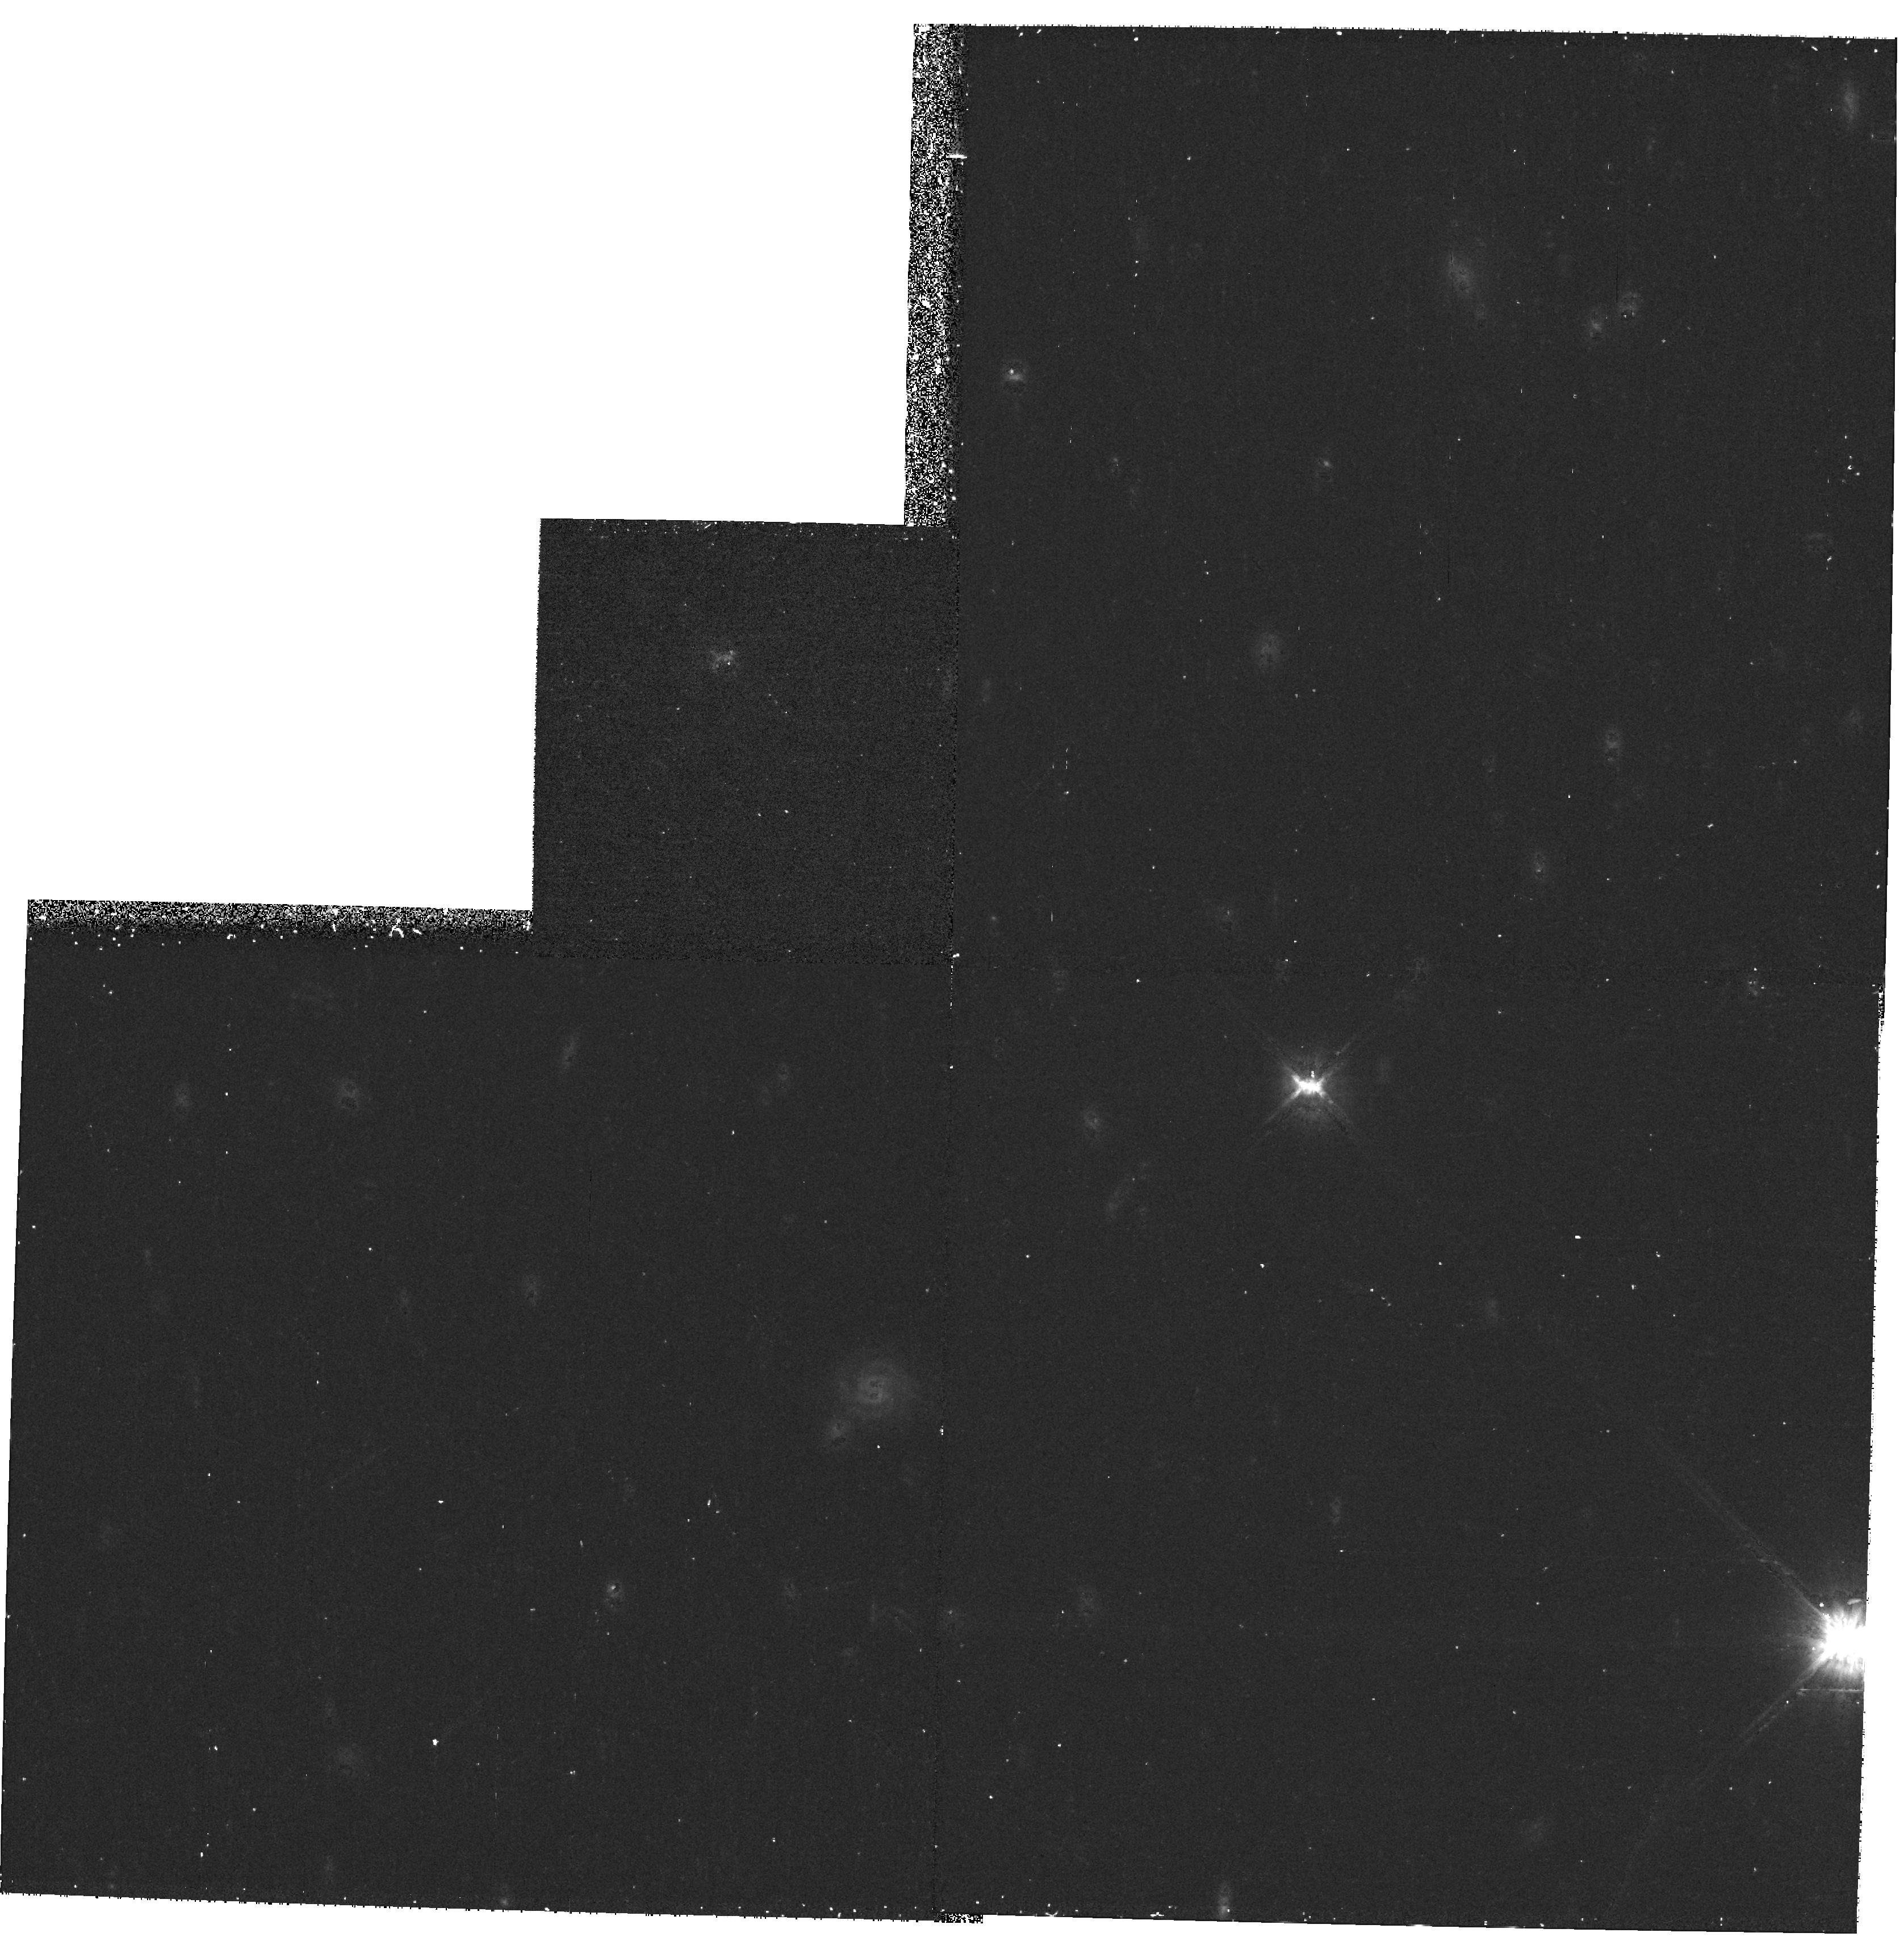
Target: SN2000B4
Instrument: WFPC2/PC
Filter: F814W
Exposure: 22 min
Observation ID: hst_8641_42_wfpc2_pc_f814w_u66t42

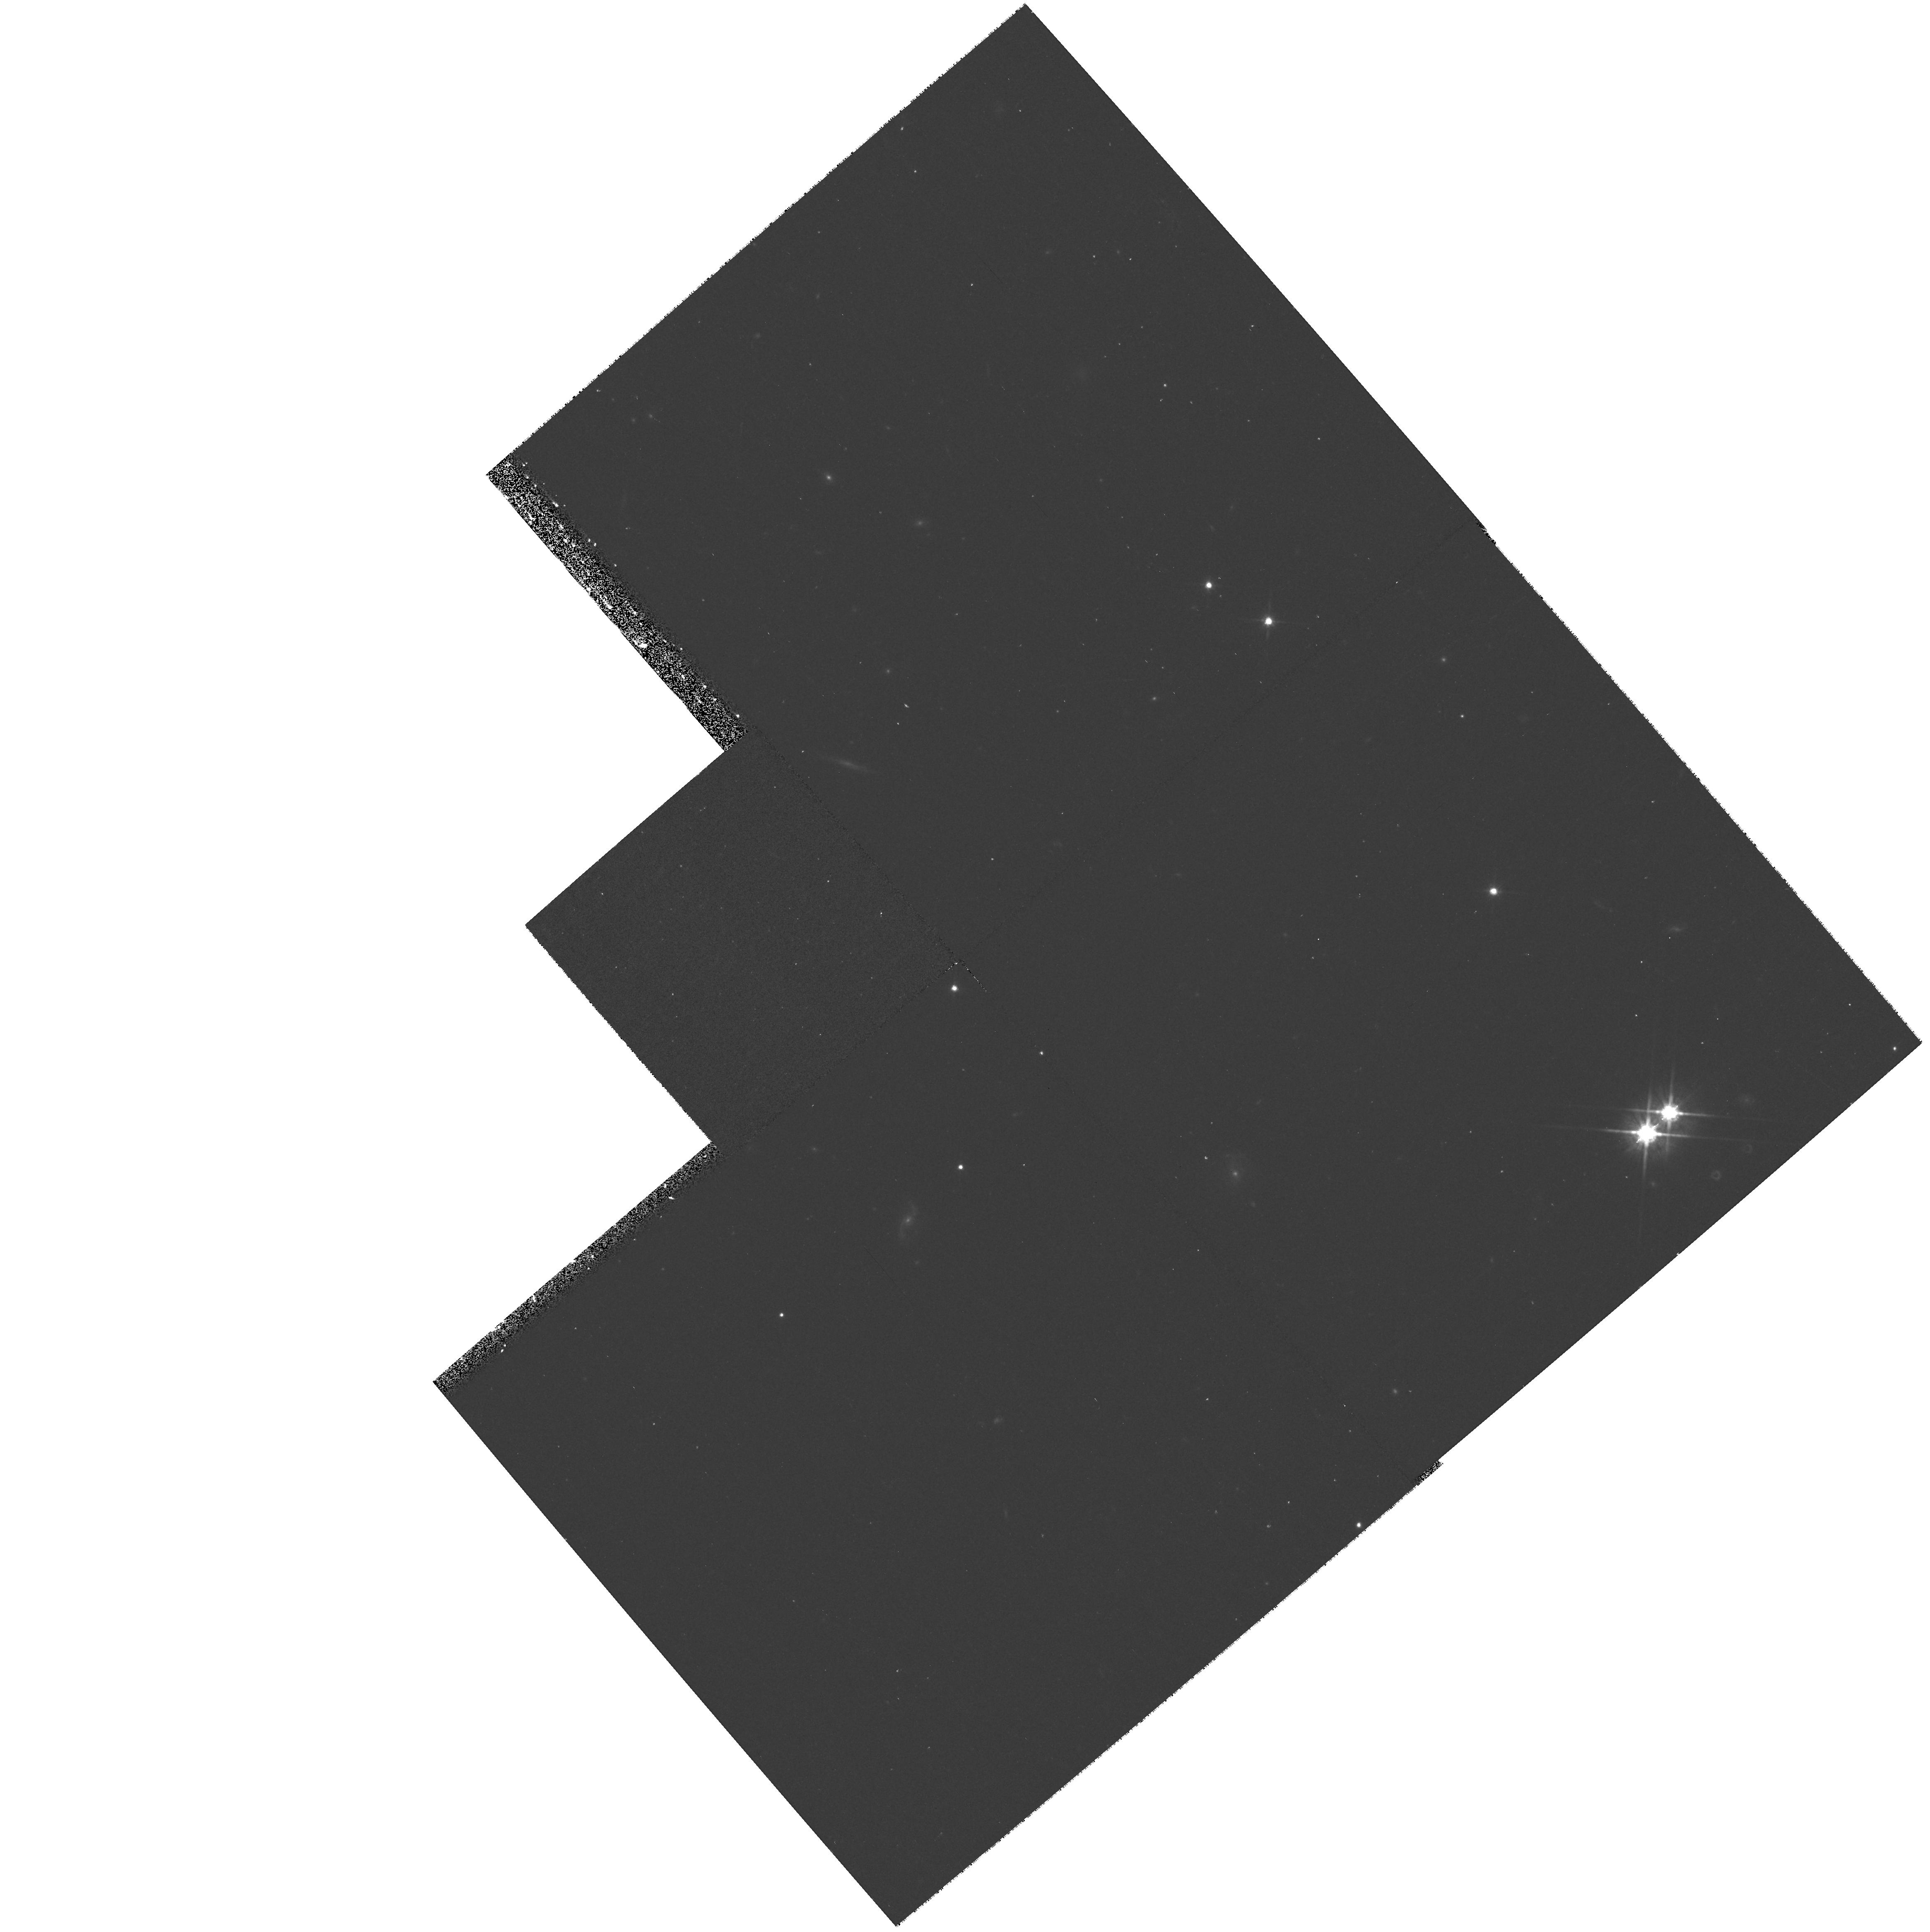
Target: SN2000A2
Instrument: WFPC2/PC
Filter: F814W
Exposure: 20 min
Observation ID: hst_8641_23_wfpc2_pc_f814w_u66t23

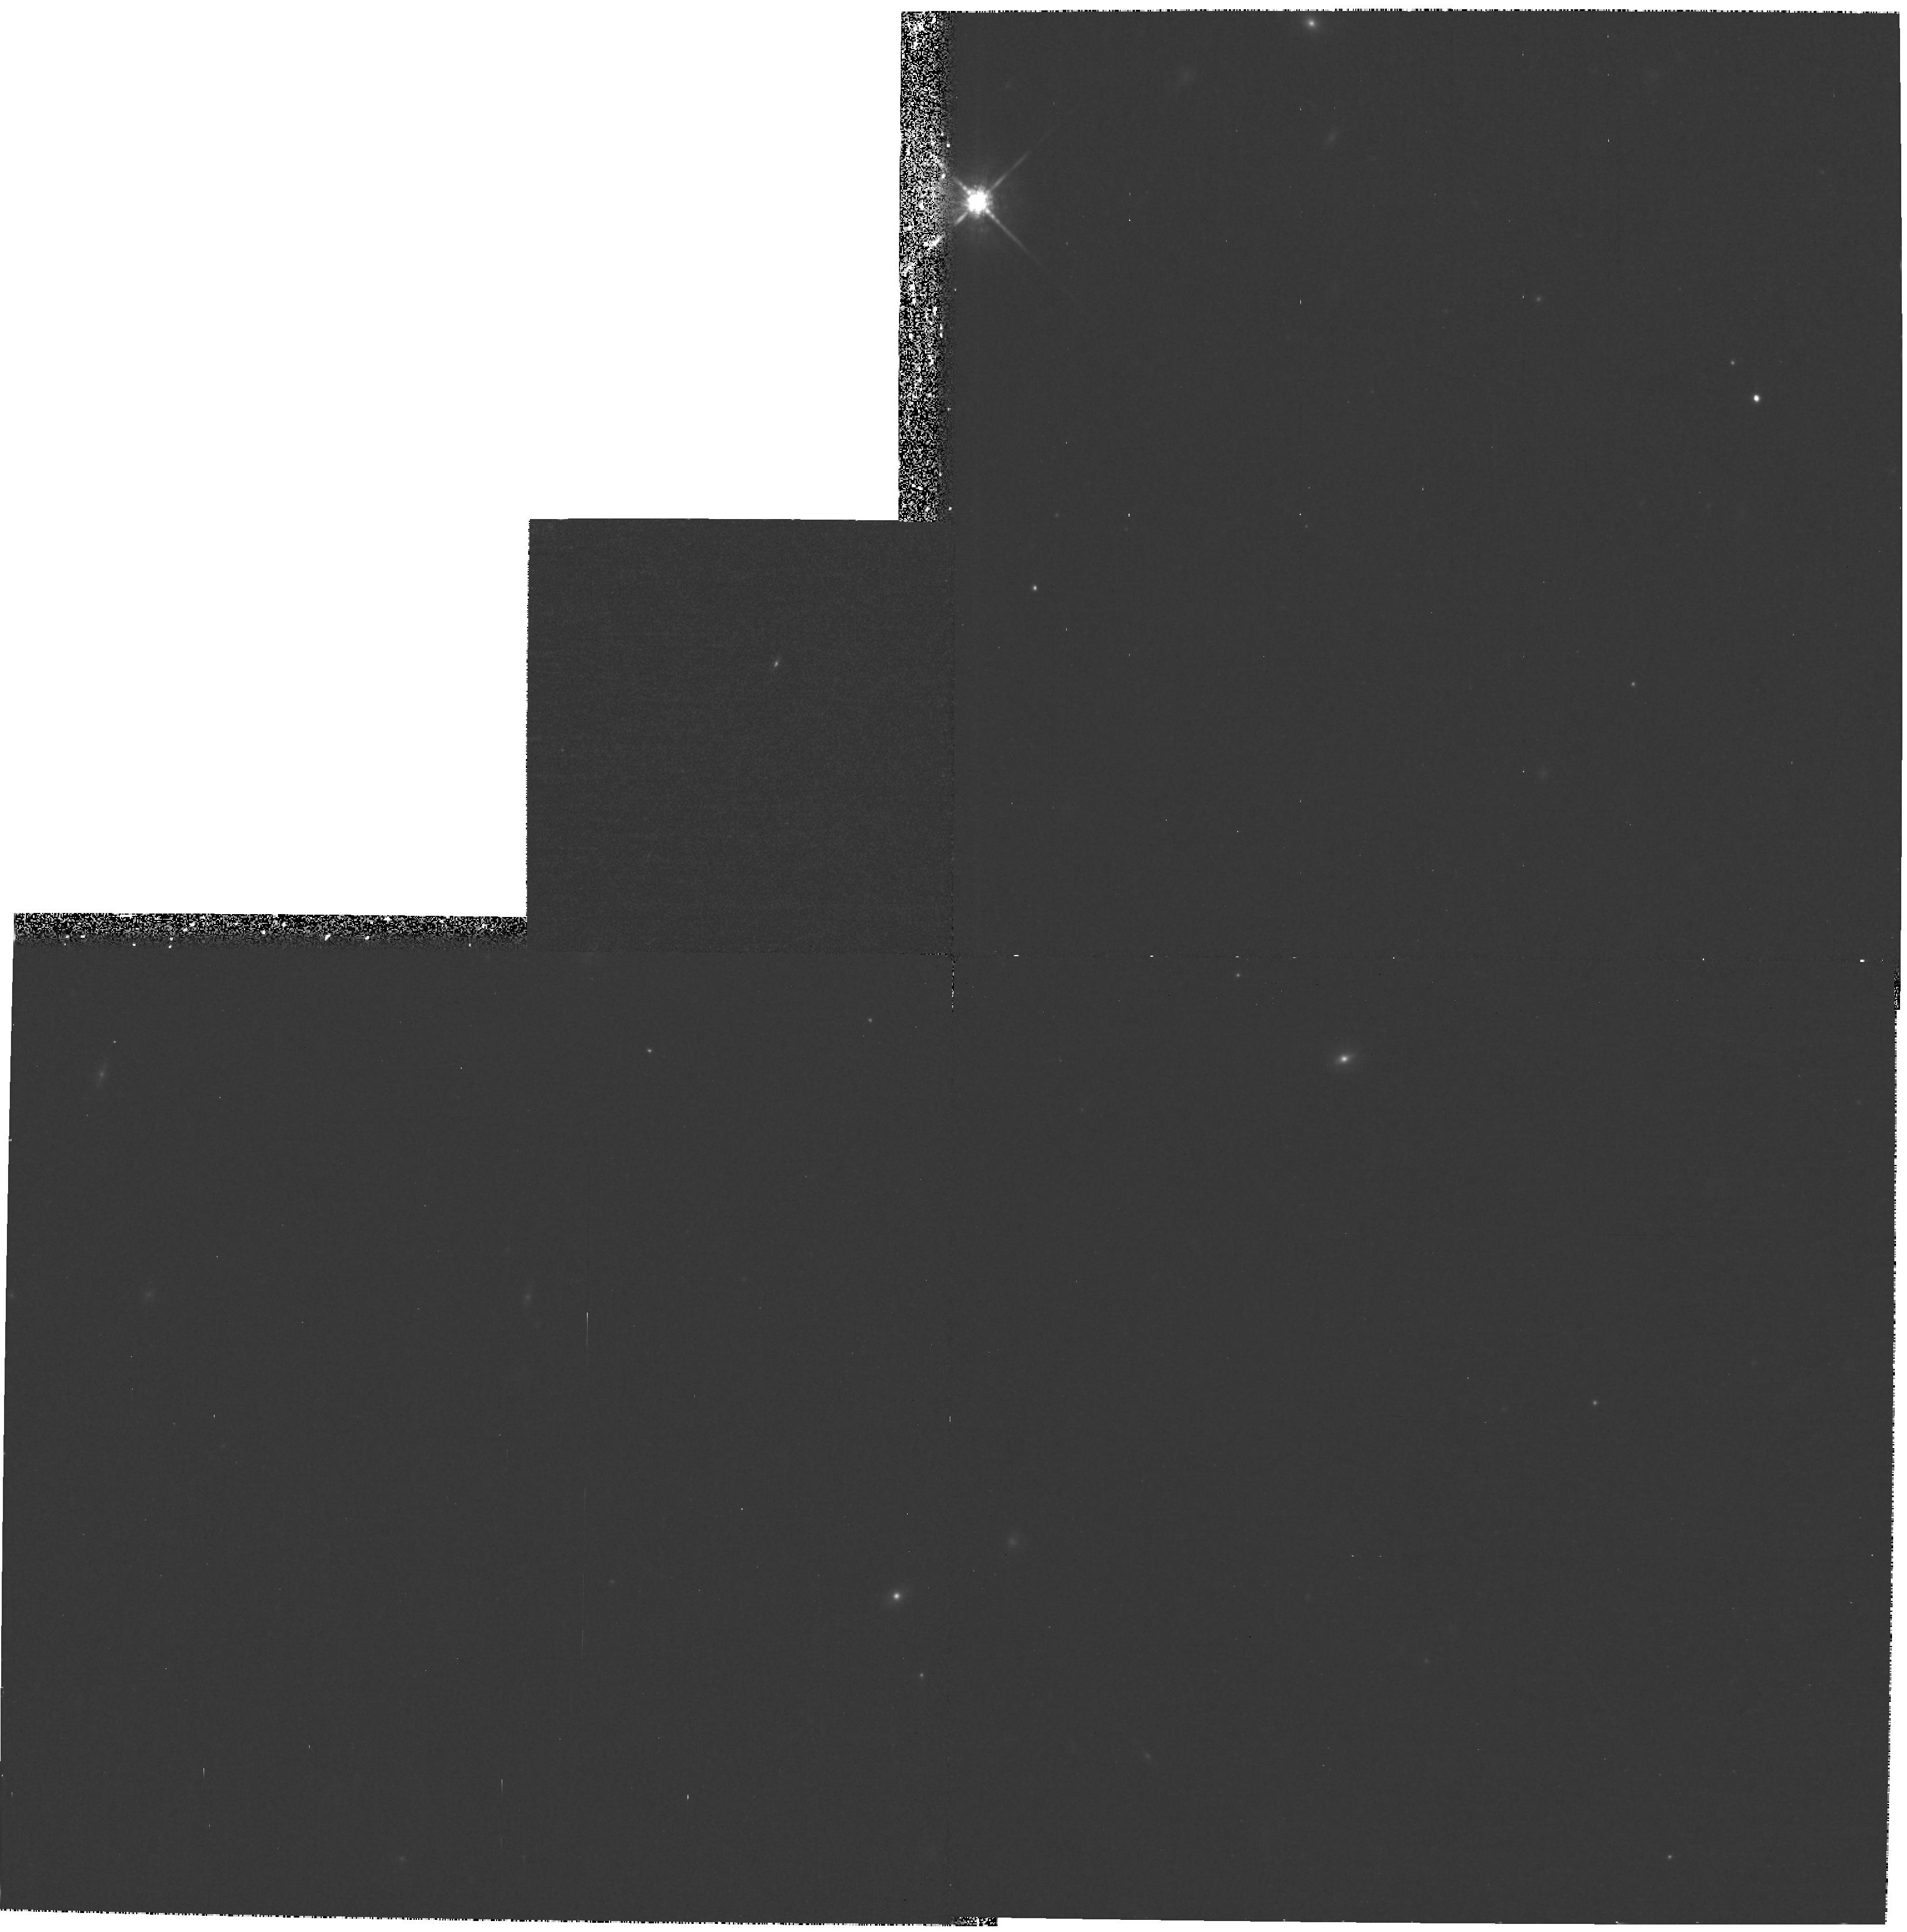
Target: SN2000B3
Instrument: WFPC2/PC
Filter: F850LP
Exposure: 43 min
Observation ID: hst_8641_32_wfpc2_pc_f850lp_u66t32

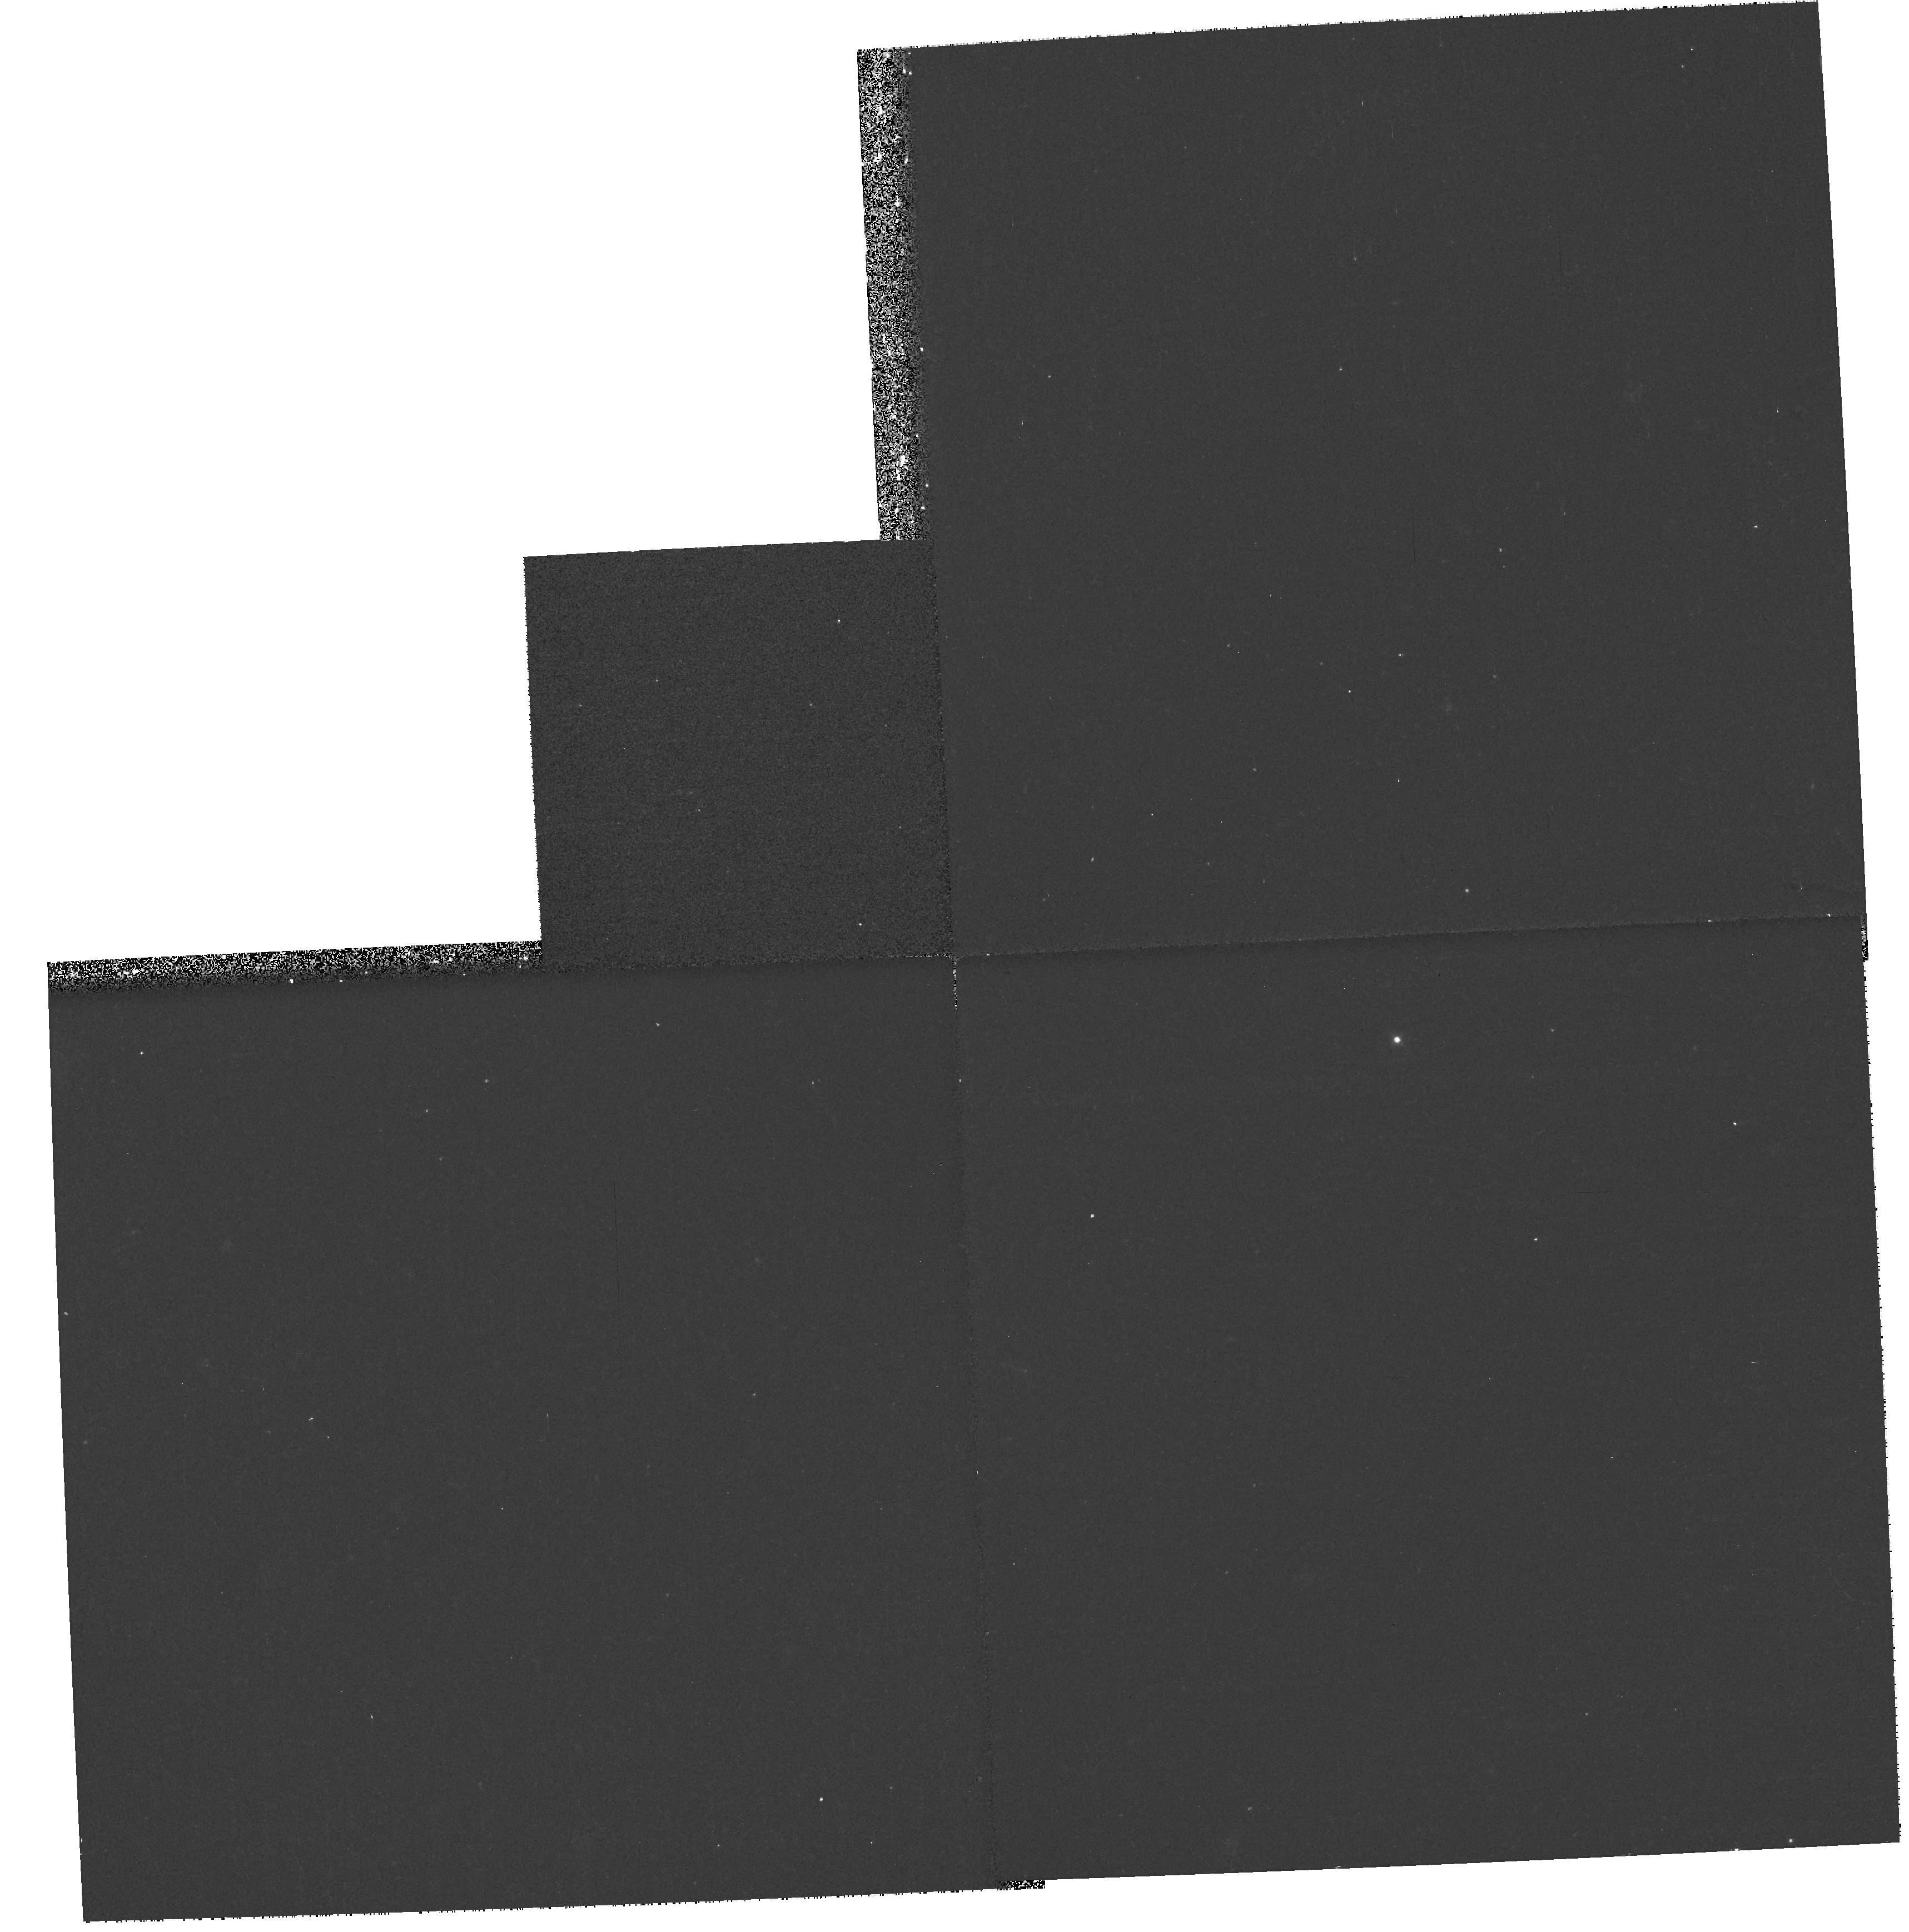
Target: SN2000C5
Instrument: WFPC2/PC
Filter: F450W
Exposure: 13 min
Observation ID: hst_8641_51_wfpc2_pc_f450w_u66t51

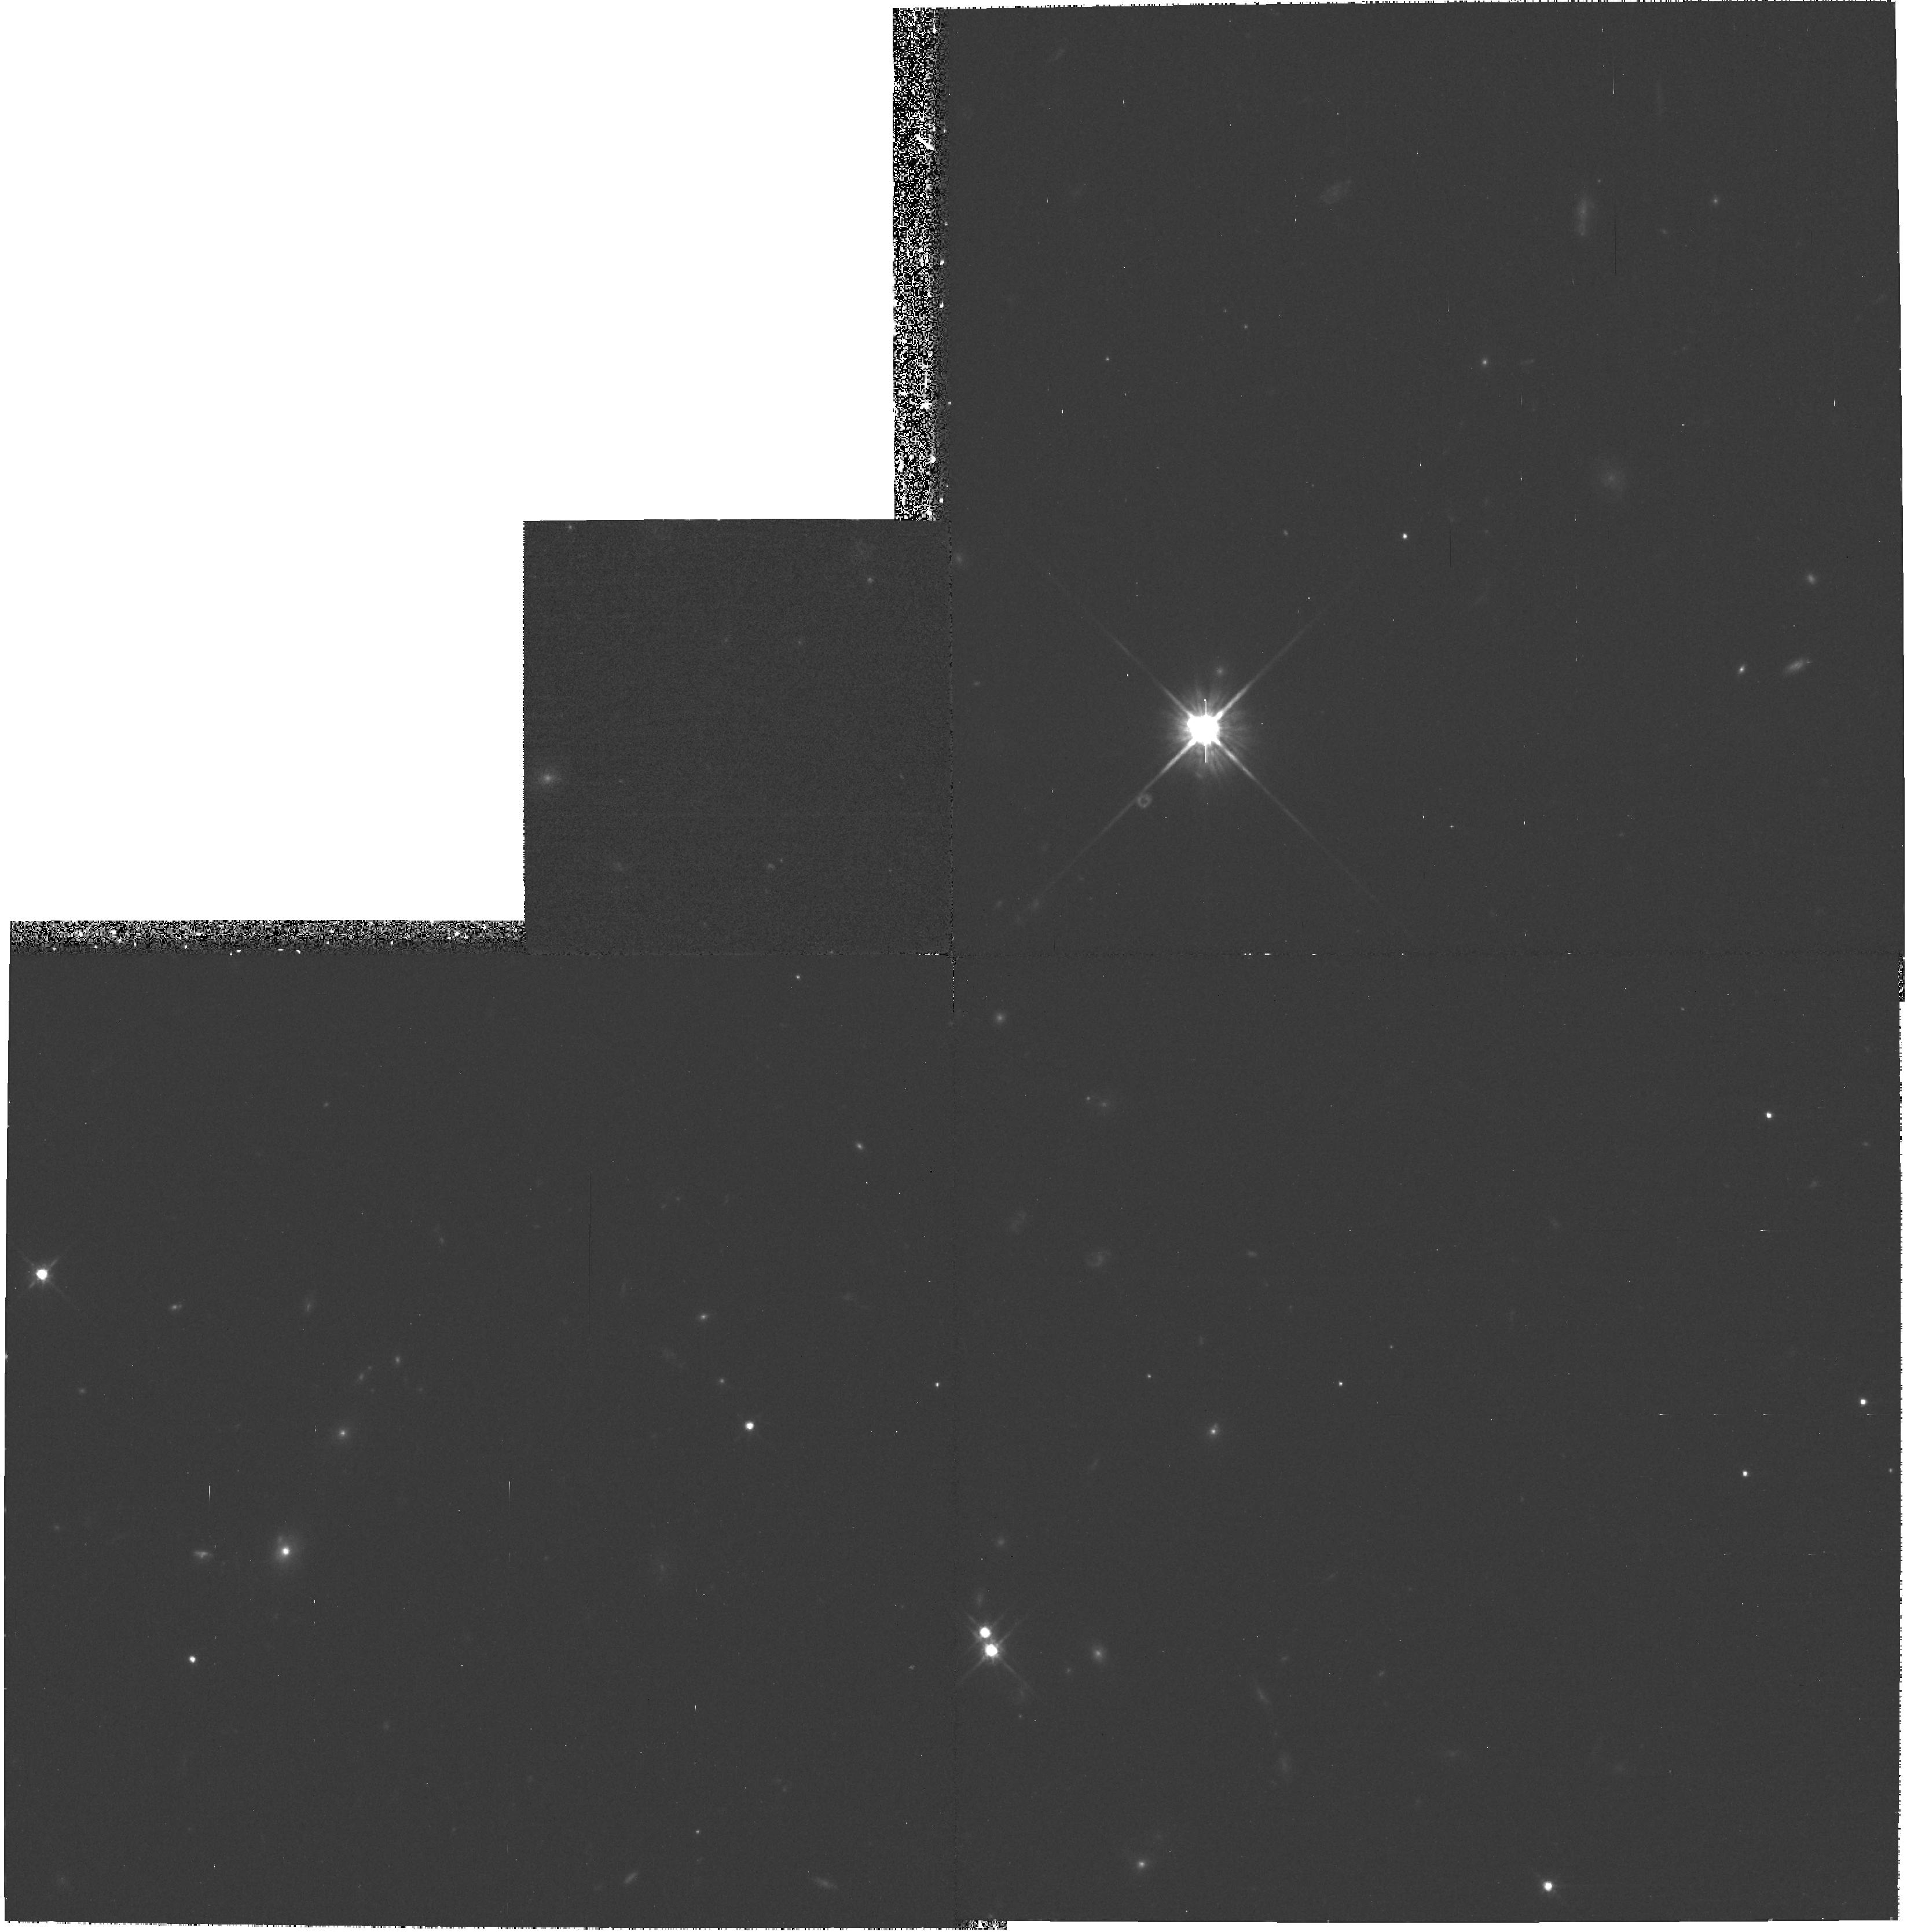
Target: SN2000C6
Instrument: WFPC2/PC
Filter: F814W
Exposure: 33 min
Observation ID: hst_8641_64_wfpc2_pc_f814w_u66t64

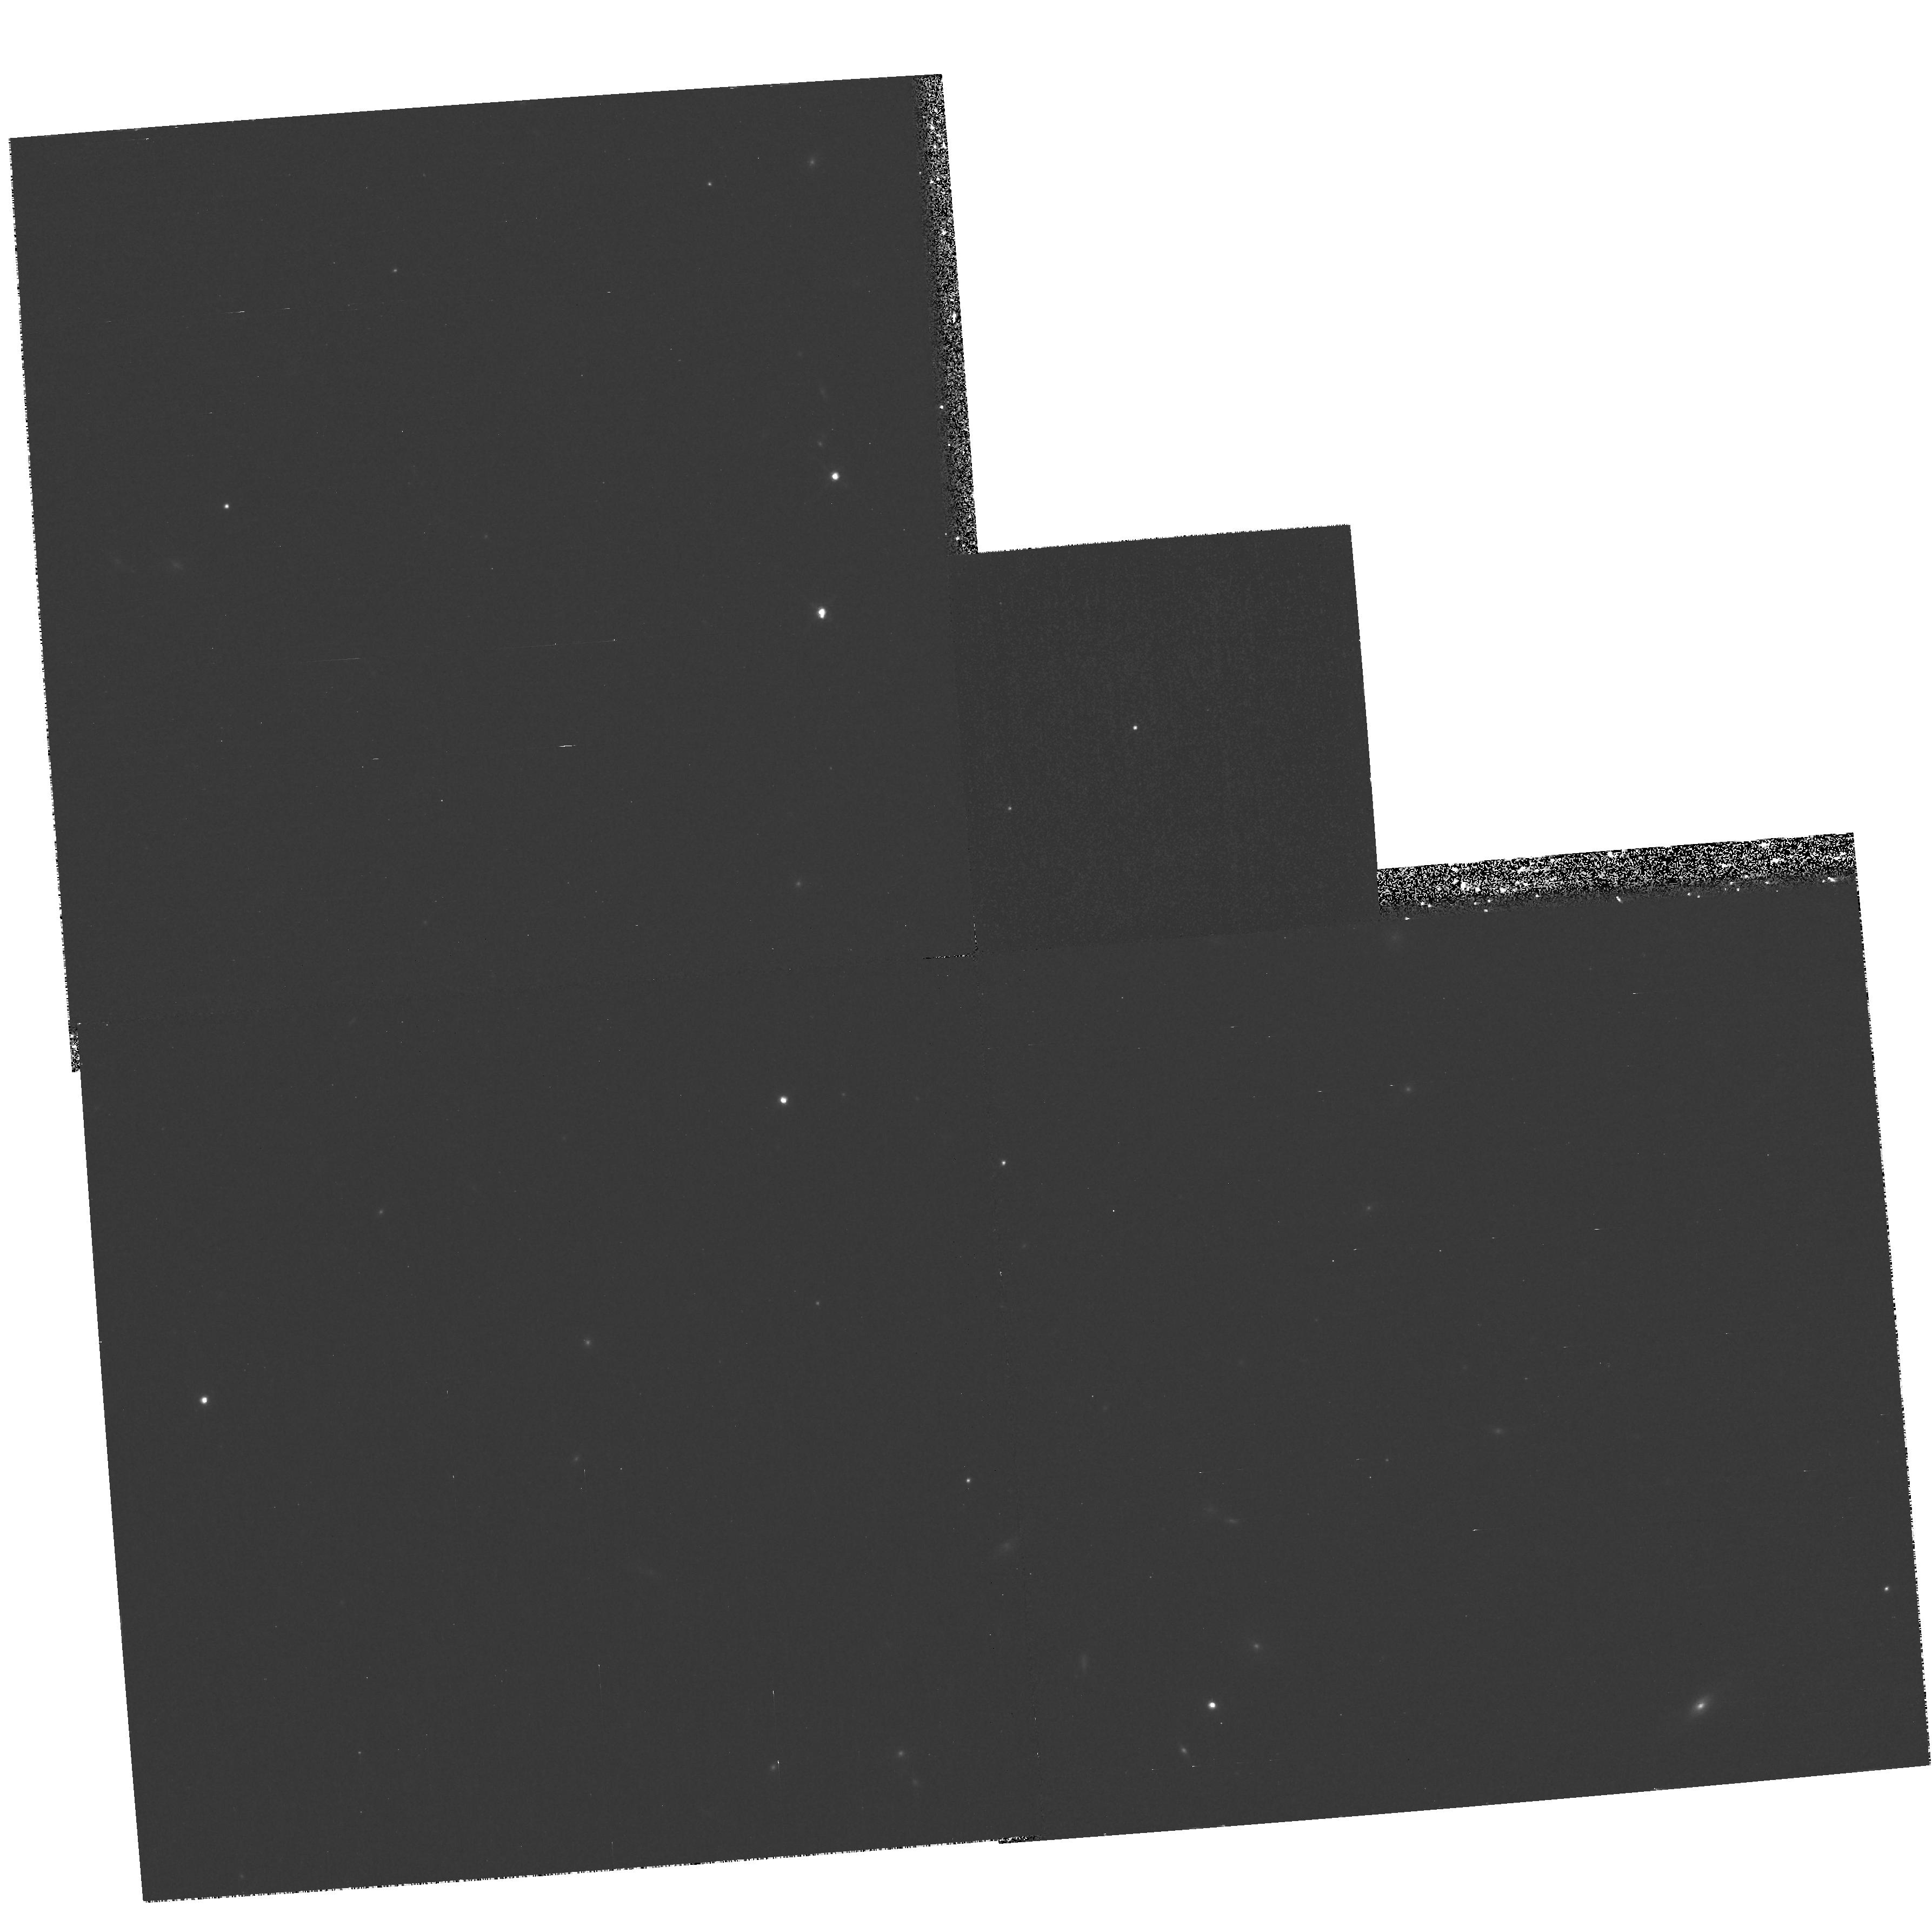
Target: SN2000D7
Instrument: WFPC2/PC
Filter: F850LP
Exposure: 40 min
Observation ID: hst_8641_72_wfpc2_pc_f850lp_u66t72

Testing the Accelerating Universe (PI: Schmidt, Brian)

Type Ia supernovae provide evidence for an accelerating universe: an extraordinary result that needs to be rigorously tested. The two chief alternatives to a cosmological source for the observed shape of the high-z Hubble diagram (z >= 0.4) are dust that absorbs, but does not redden much, and intrinsic changes in the luminosity of distant supernovae due to the age of the stellar population or the chemical composition of the progenitor stars. We propose to test the generic predictions of composition models and the specific predictions of dust models through very wide wavelength coverage UBVRI observations of 7 supernovae near z = 0.5. These observations, with precise restframe UBVR from HST and restframe I from large groundbased telescopes, will provide enough information for a definitive test of the ``grey'' dust proposal, while they also place the most stringent constraints on differences that could be attributed to chemical differences or age differences between nearby and distant samples of SN Ia. The unique restframe U-band observations proposed here will be especially important in comparing SN Ia at z=0, where we have a sample, and z=0.5, where we don't, and in interpreting the data from very high redshift supernovae with z>=1. Our goal is cosmology, our measuring tool is supernovae, and we need precise, wide wavelength measurements at z=0.5 to test the quality of this yardstick.